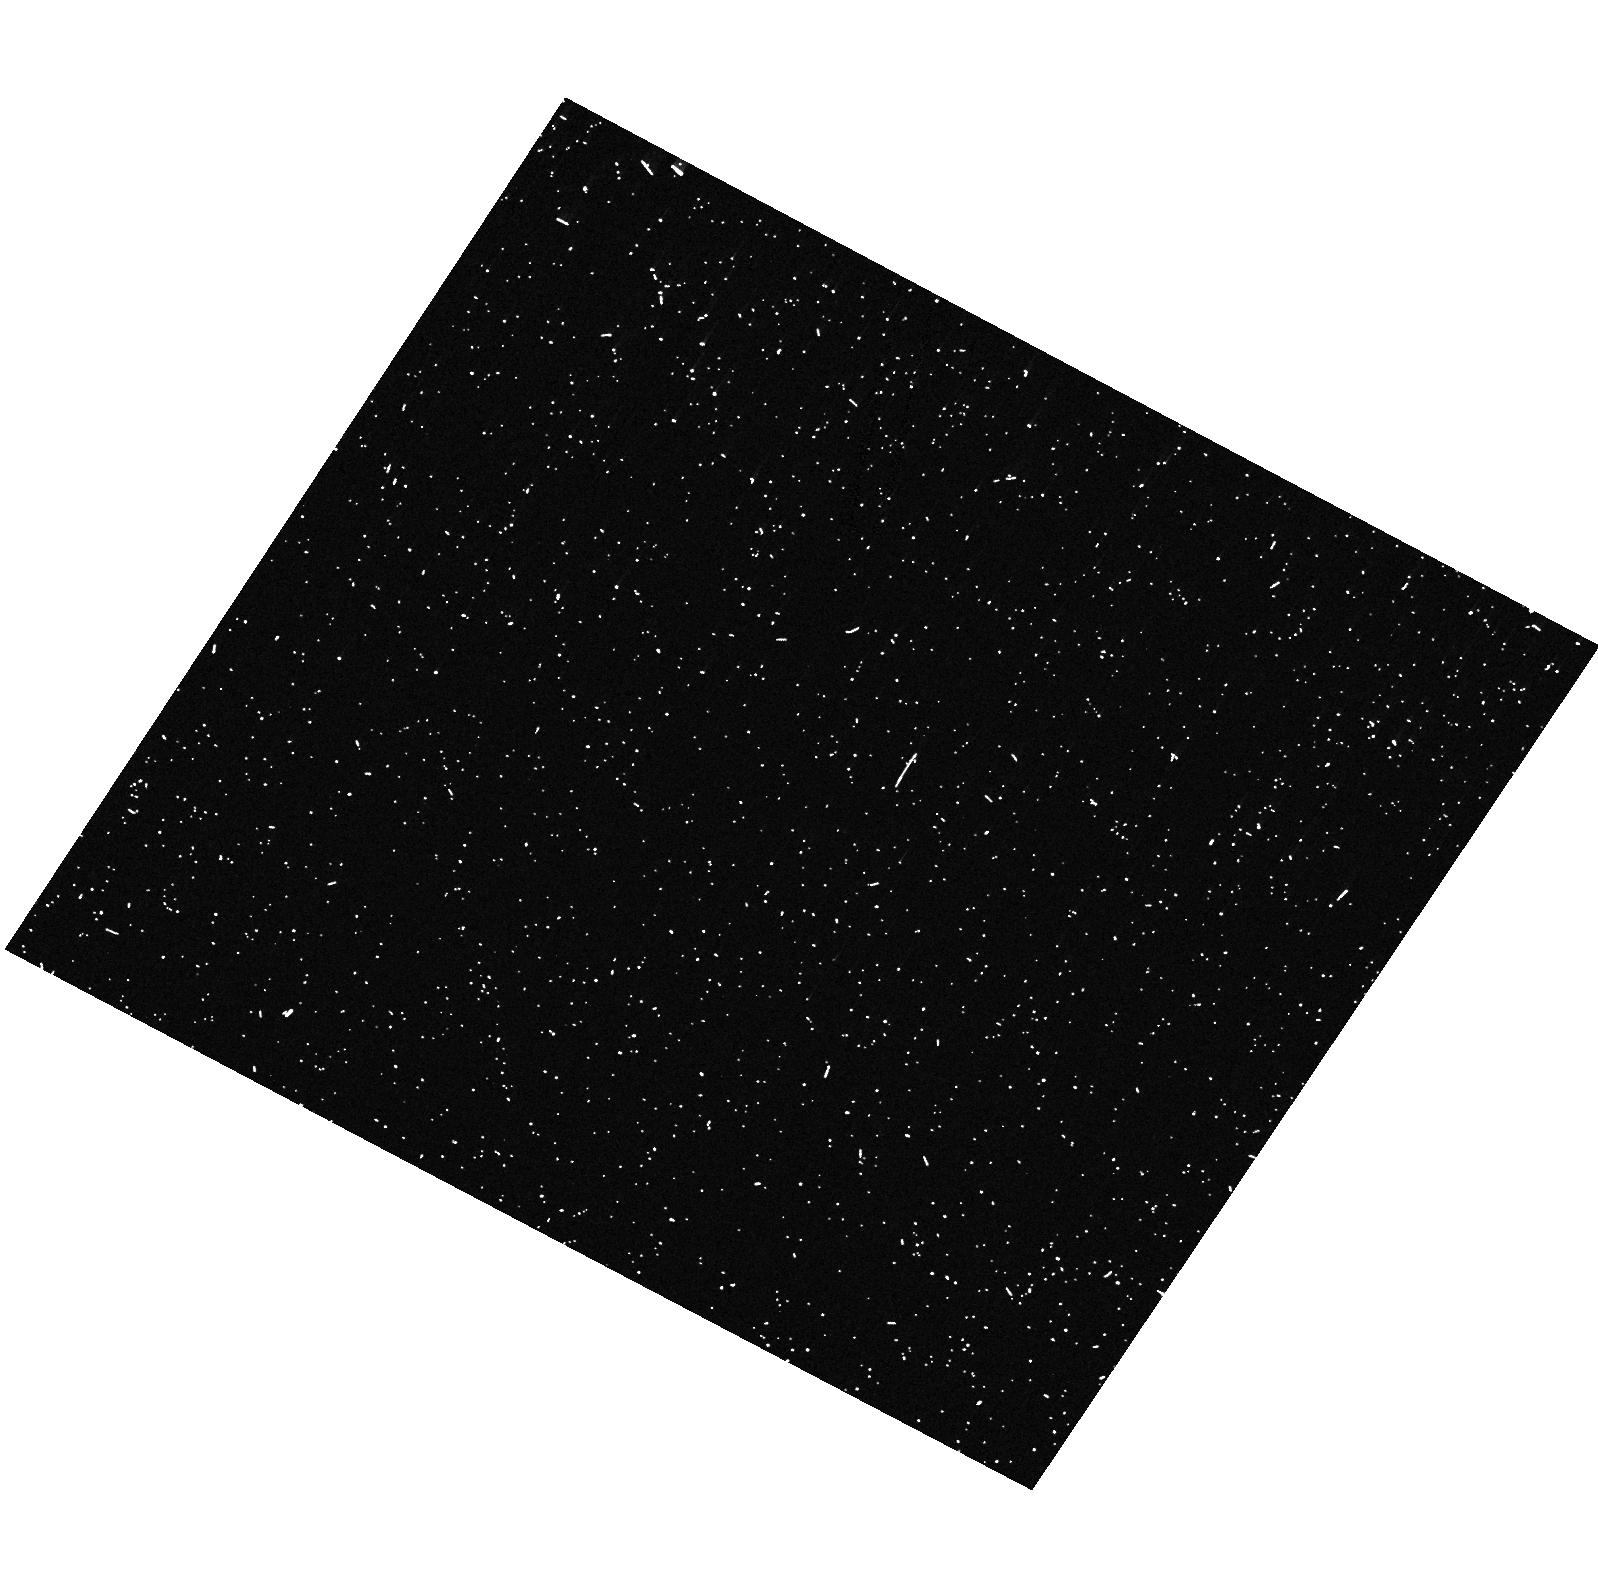
Target: PSRJ0437-4715. Instrument: ACS/HRC. Filter: F330W. Exposure: 6 min. Observation ID: hst_10568_01_acs_hrc_f330w_j9fe01

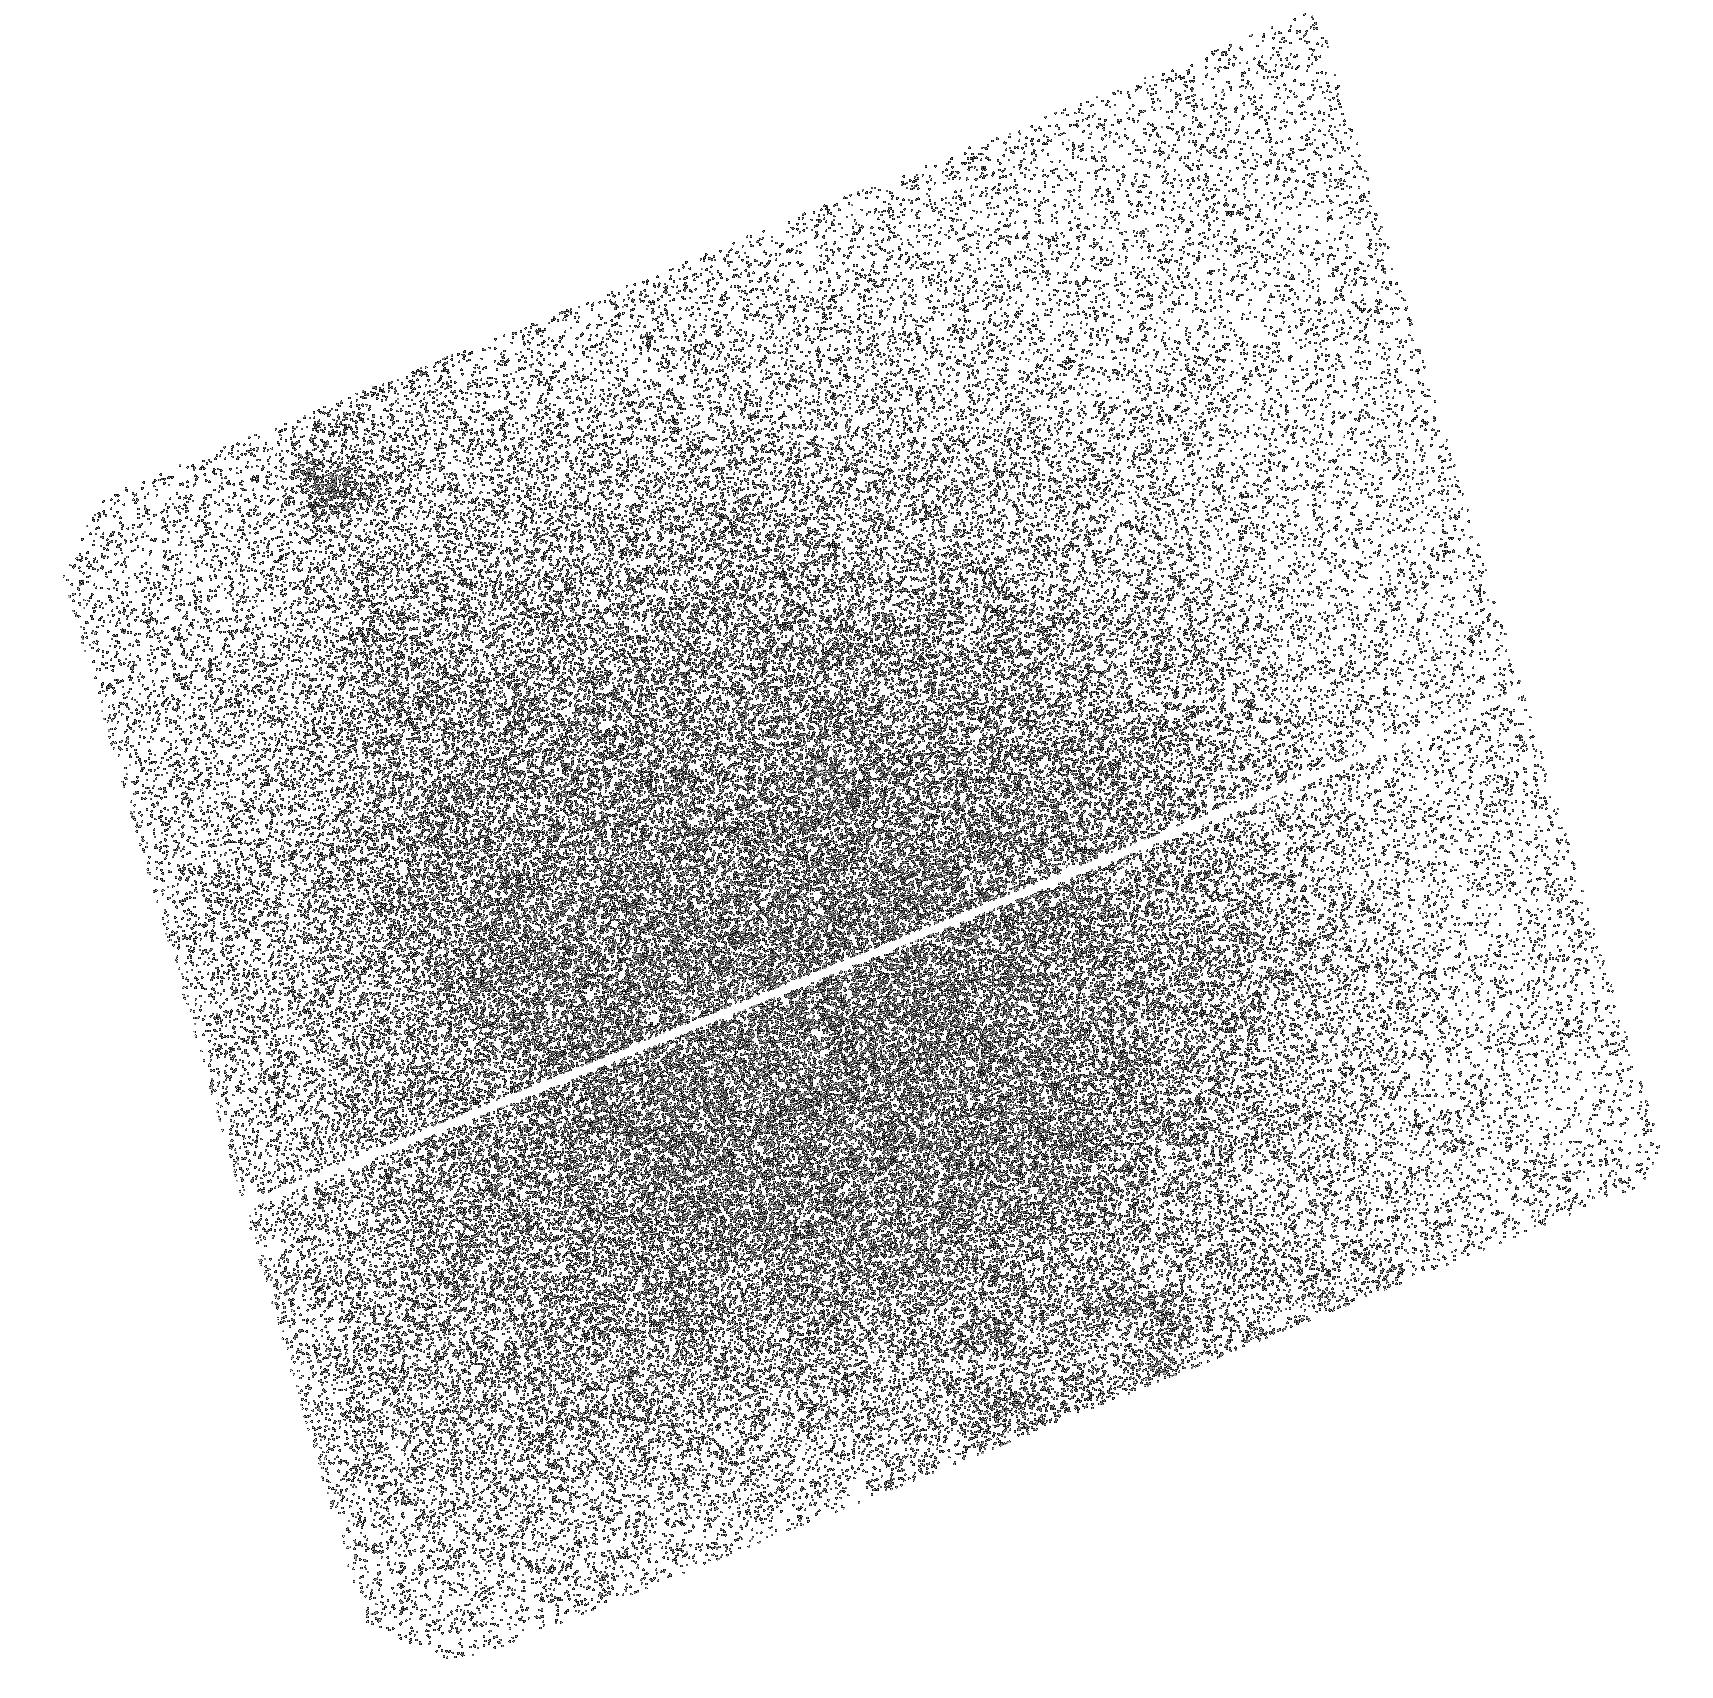
Target: PSRJ0437-4715. Instrument: ACS/SBC. Filter: F140LP. Exposure: 42 min. Observation ID: hst_10568_02_acs_sbc_f140lp_j9fe02

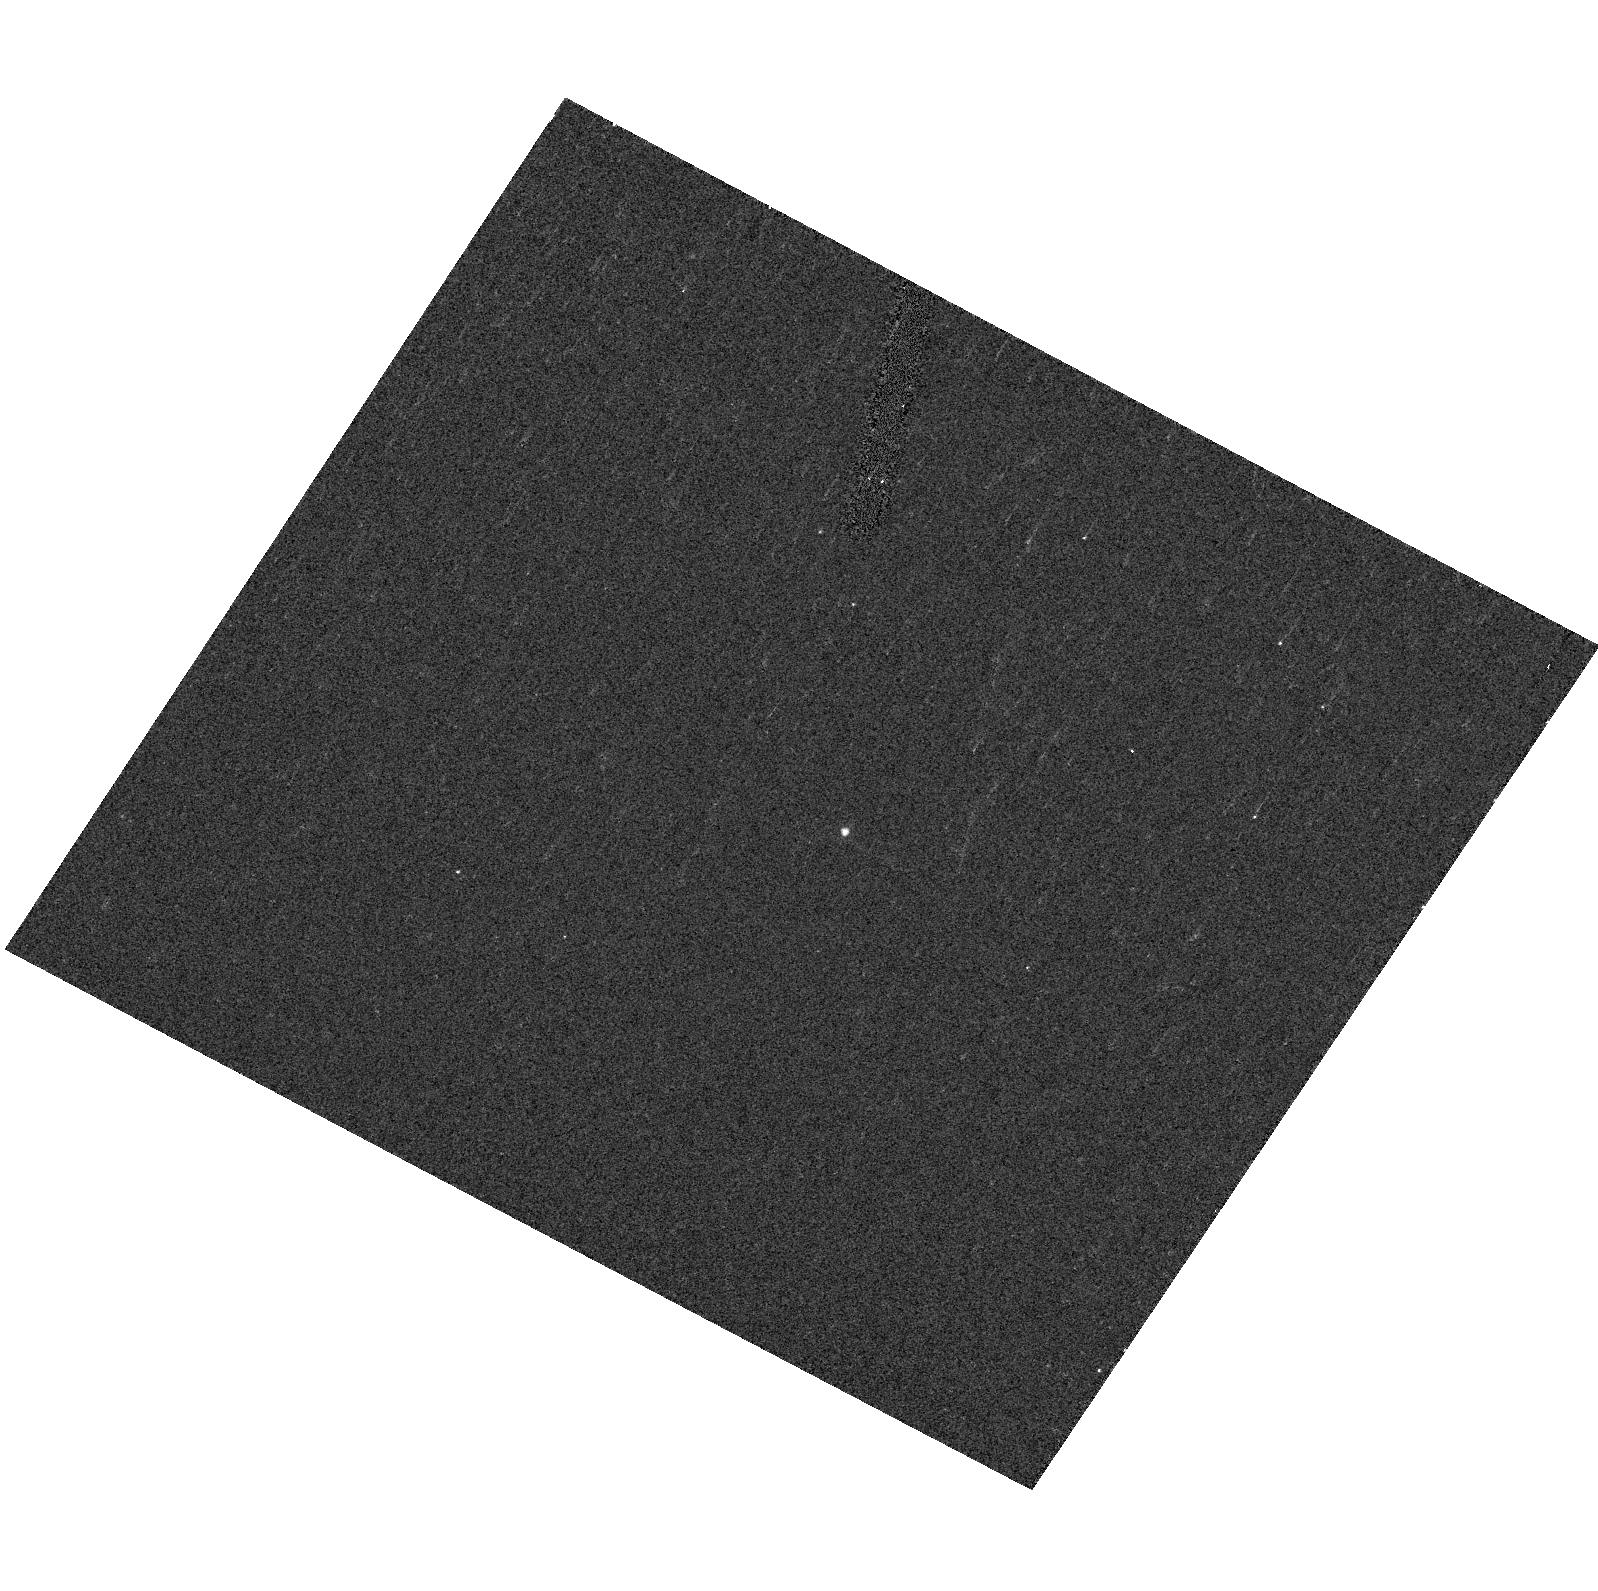
Target: PSRJ0437-4715. Instrument: ACS/HRC. Filter: F555W. Exposure: 3 min. Observation ID: hst_10568_01_acs_hrc_f555w_j9fe01

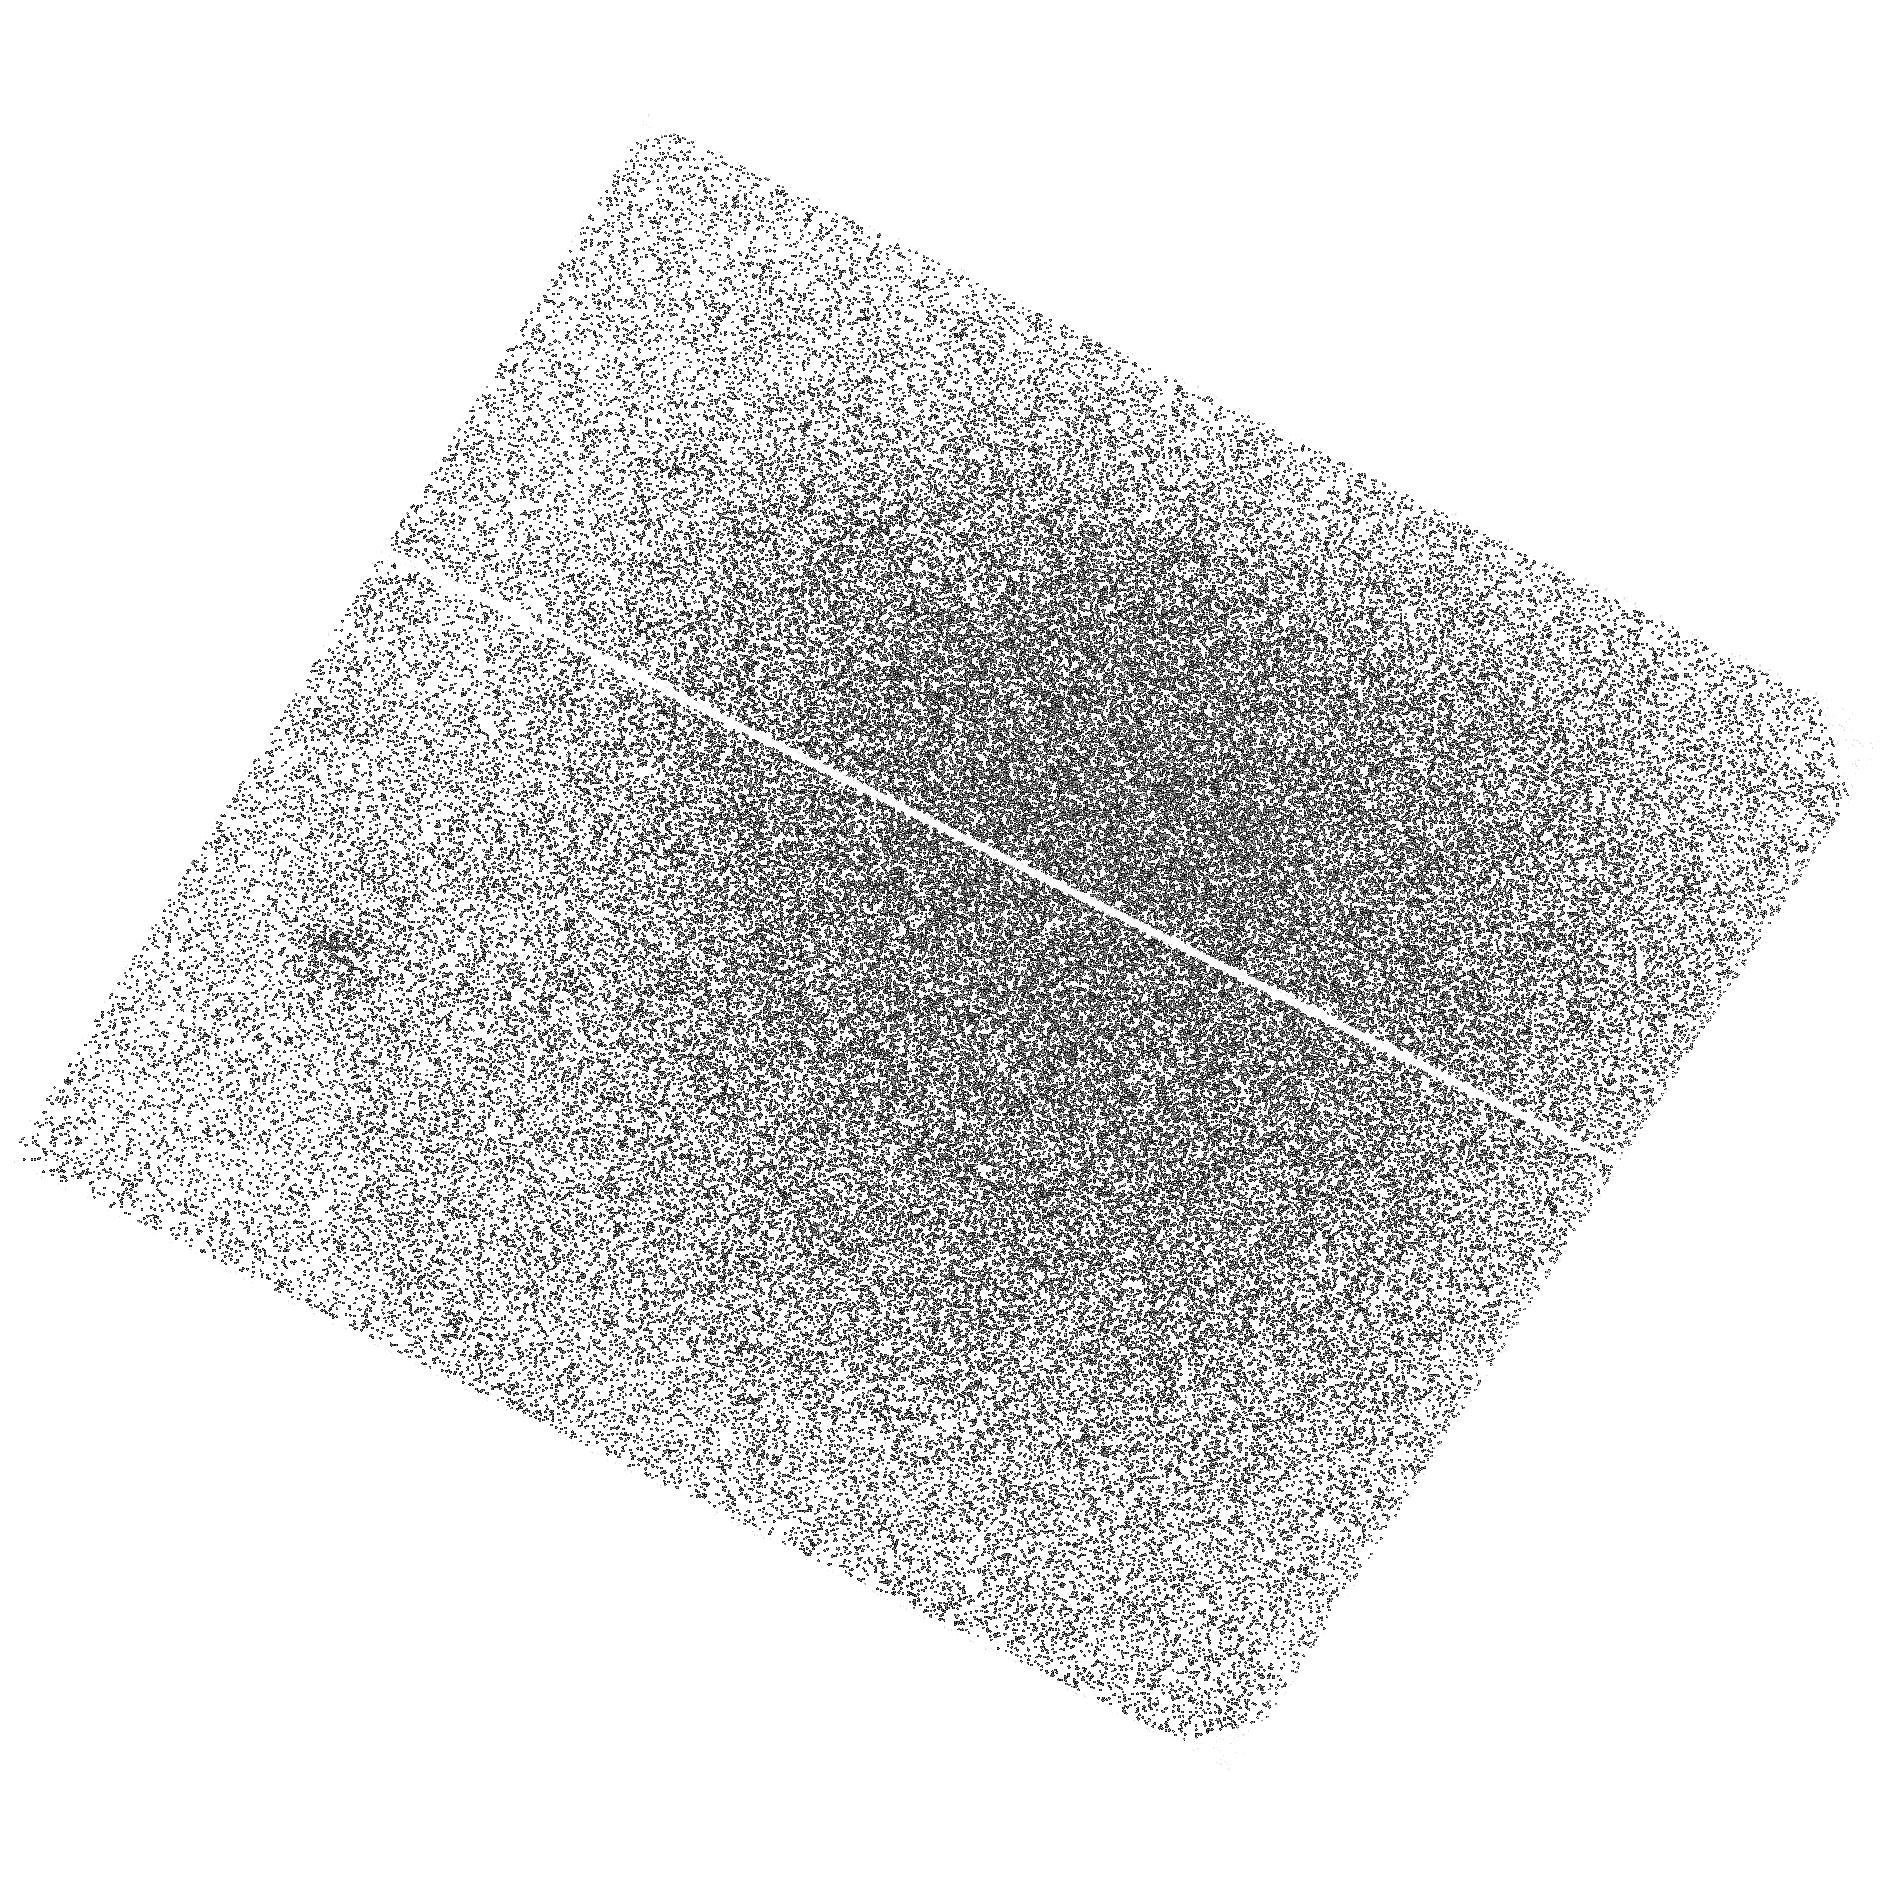
Target: PSRJ0437-4715. Instrument: ACS/SBC. Filter: F140LP. Exposure: 28 min. Observation ID: hst_10568_05_acs_sbc_f140lp_j9fe05

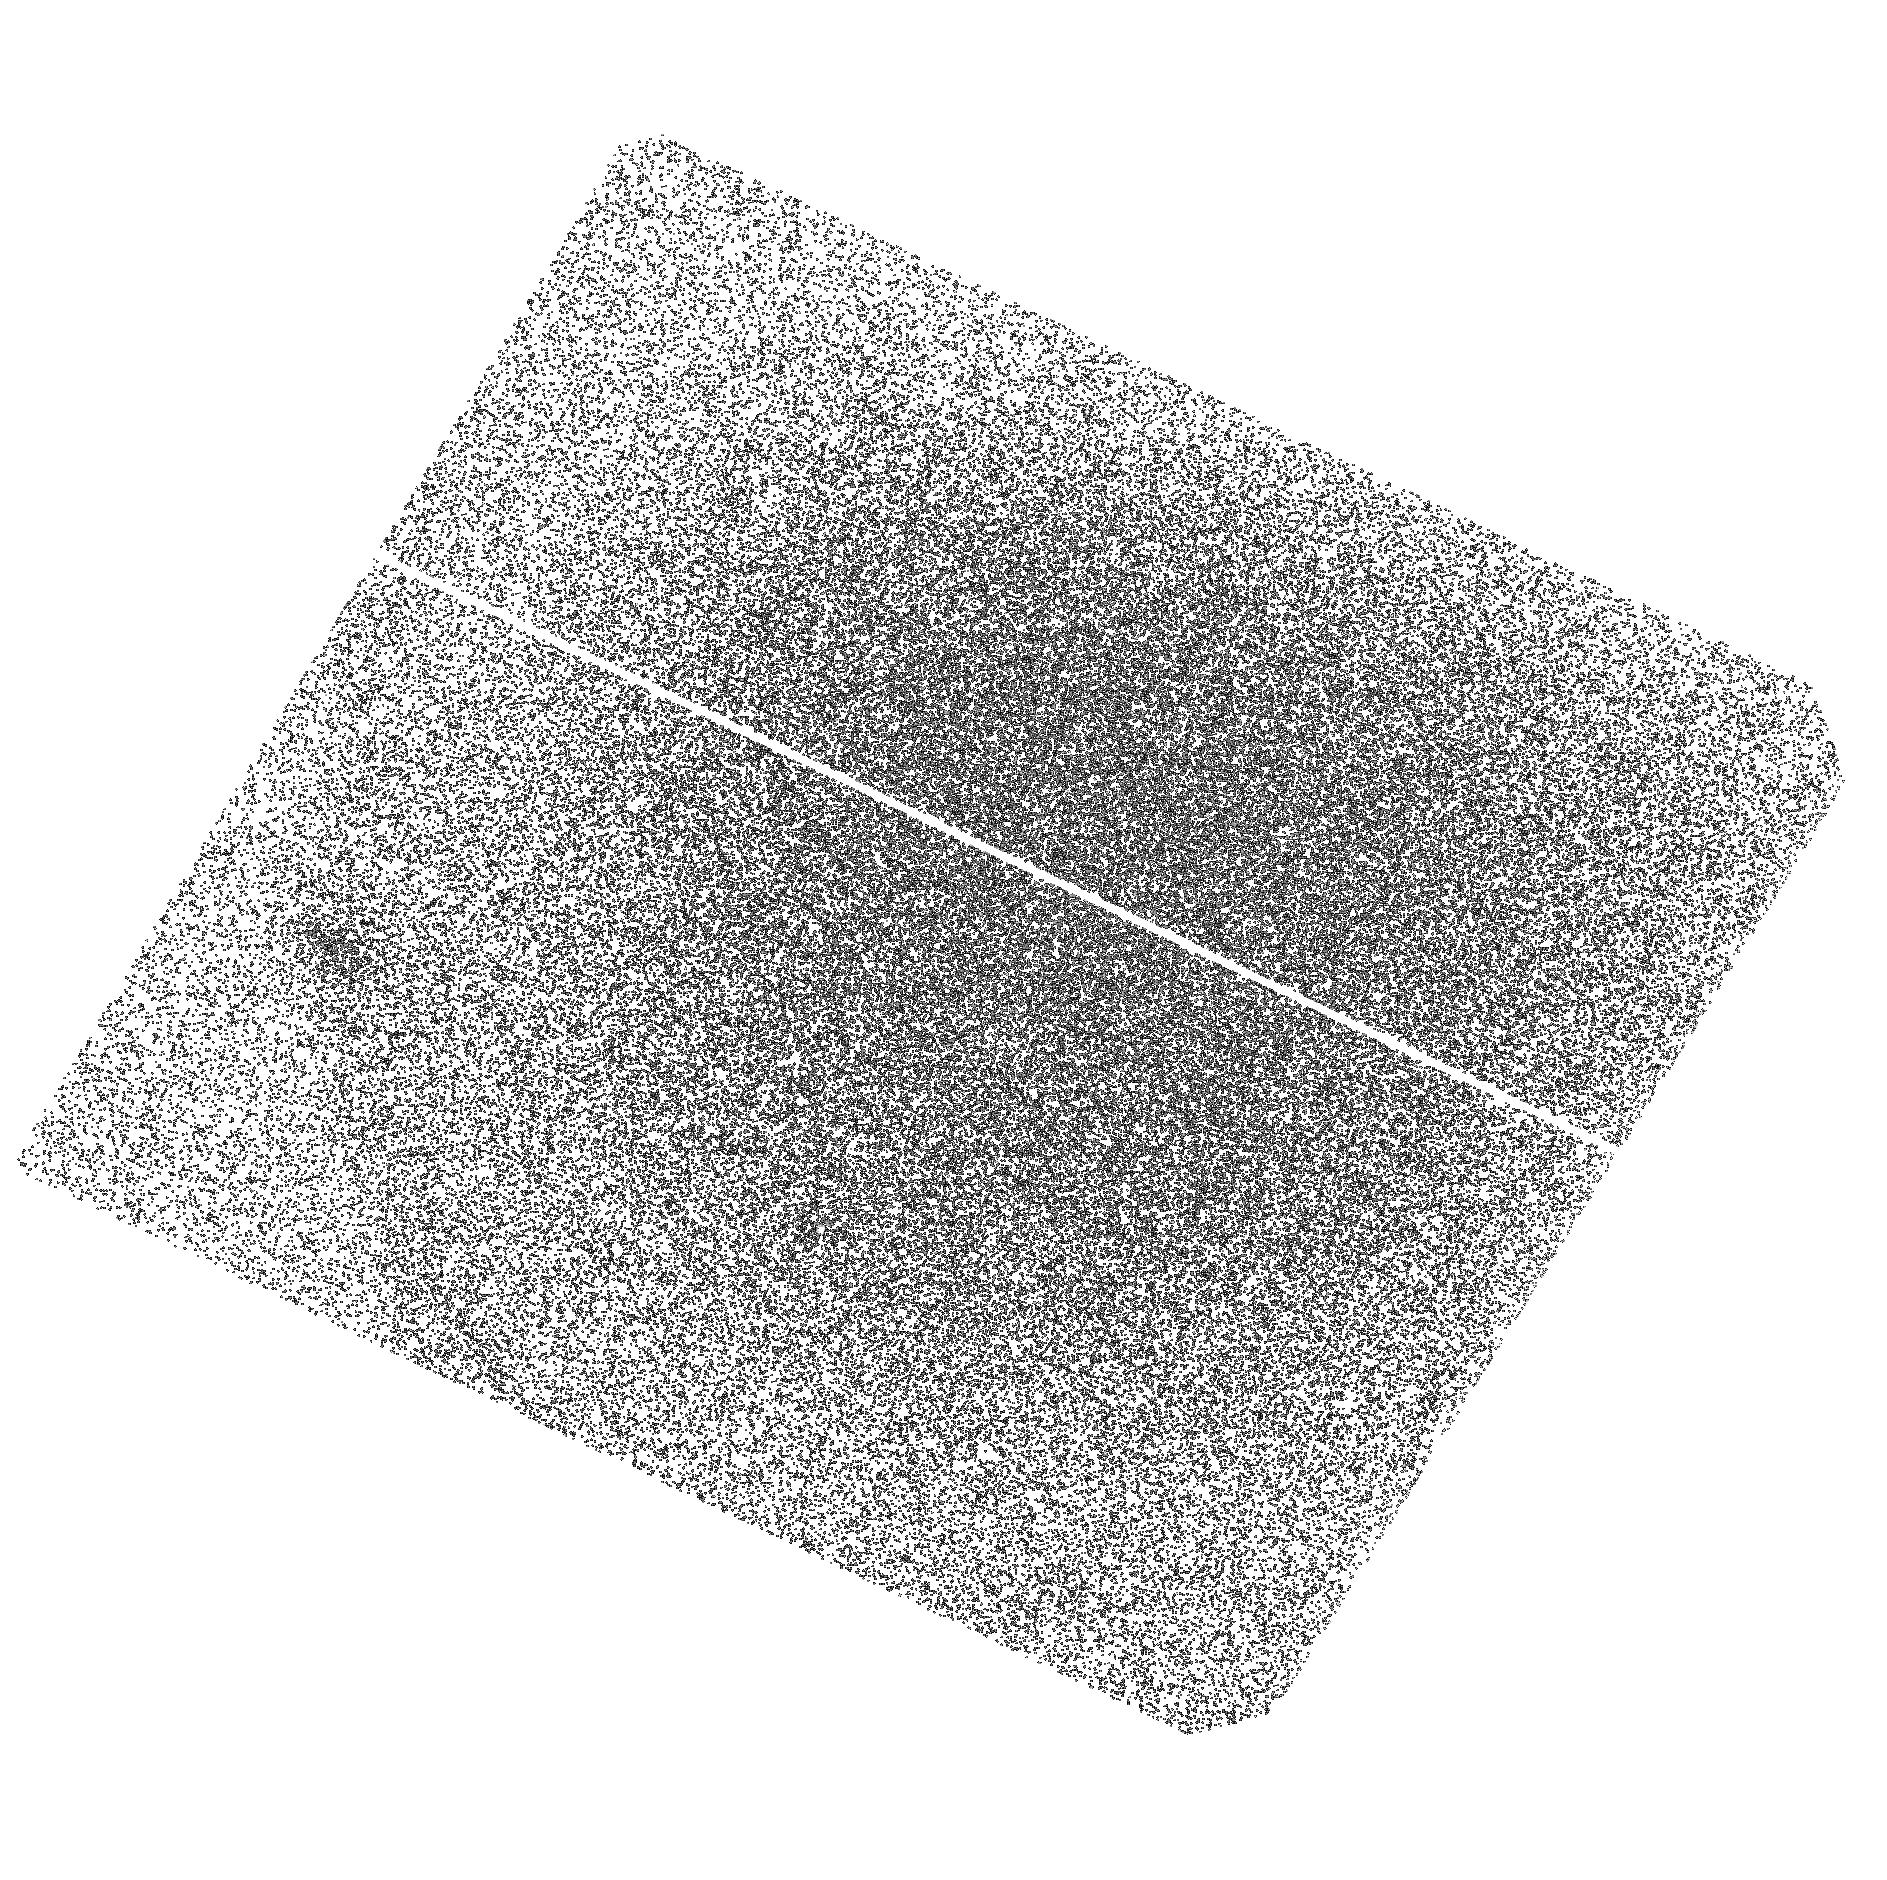
Target: PSRJ0437-4715. Instrument: ACS/SBC. Filter: F140LP. Exposure: 42 min. Observation ID: hst_10568_04_acs_sbc_f140lp_j9fe04

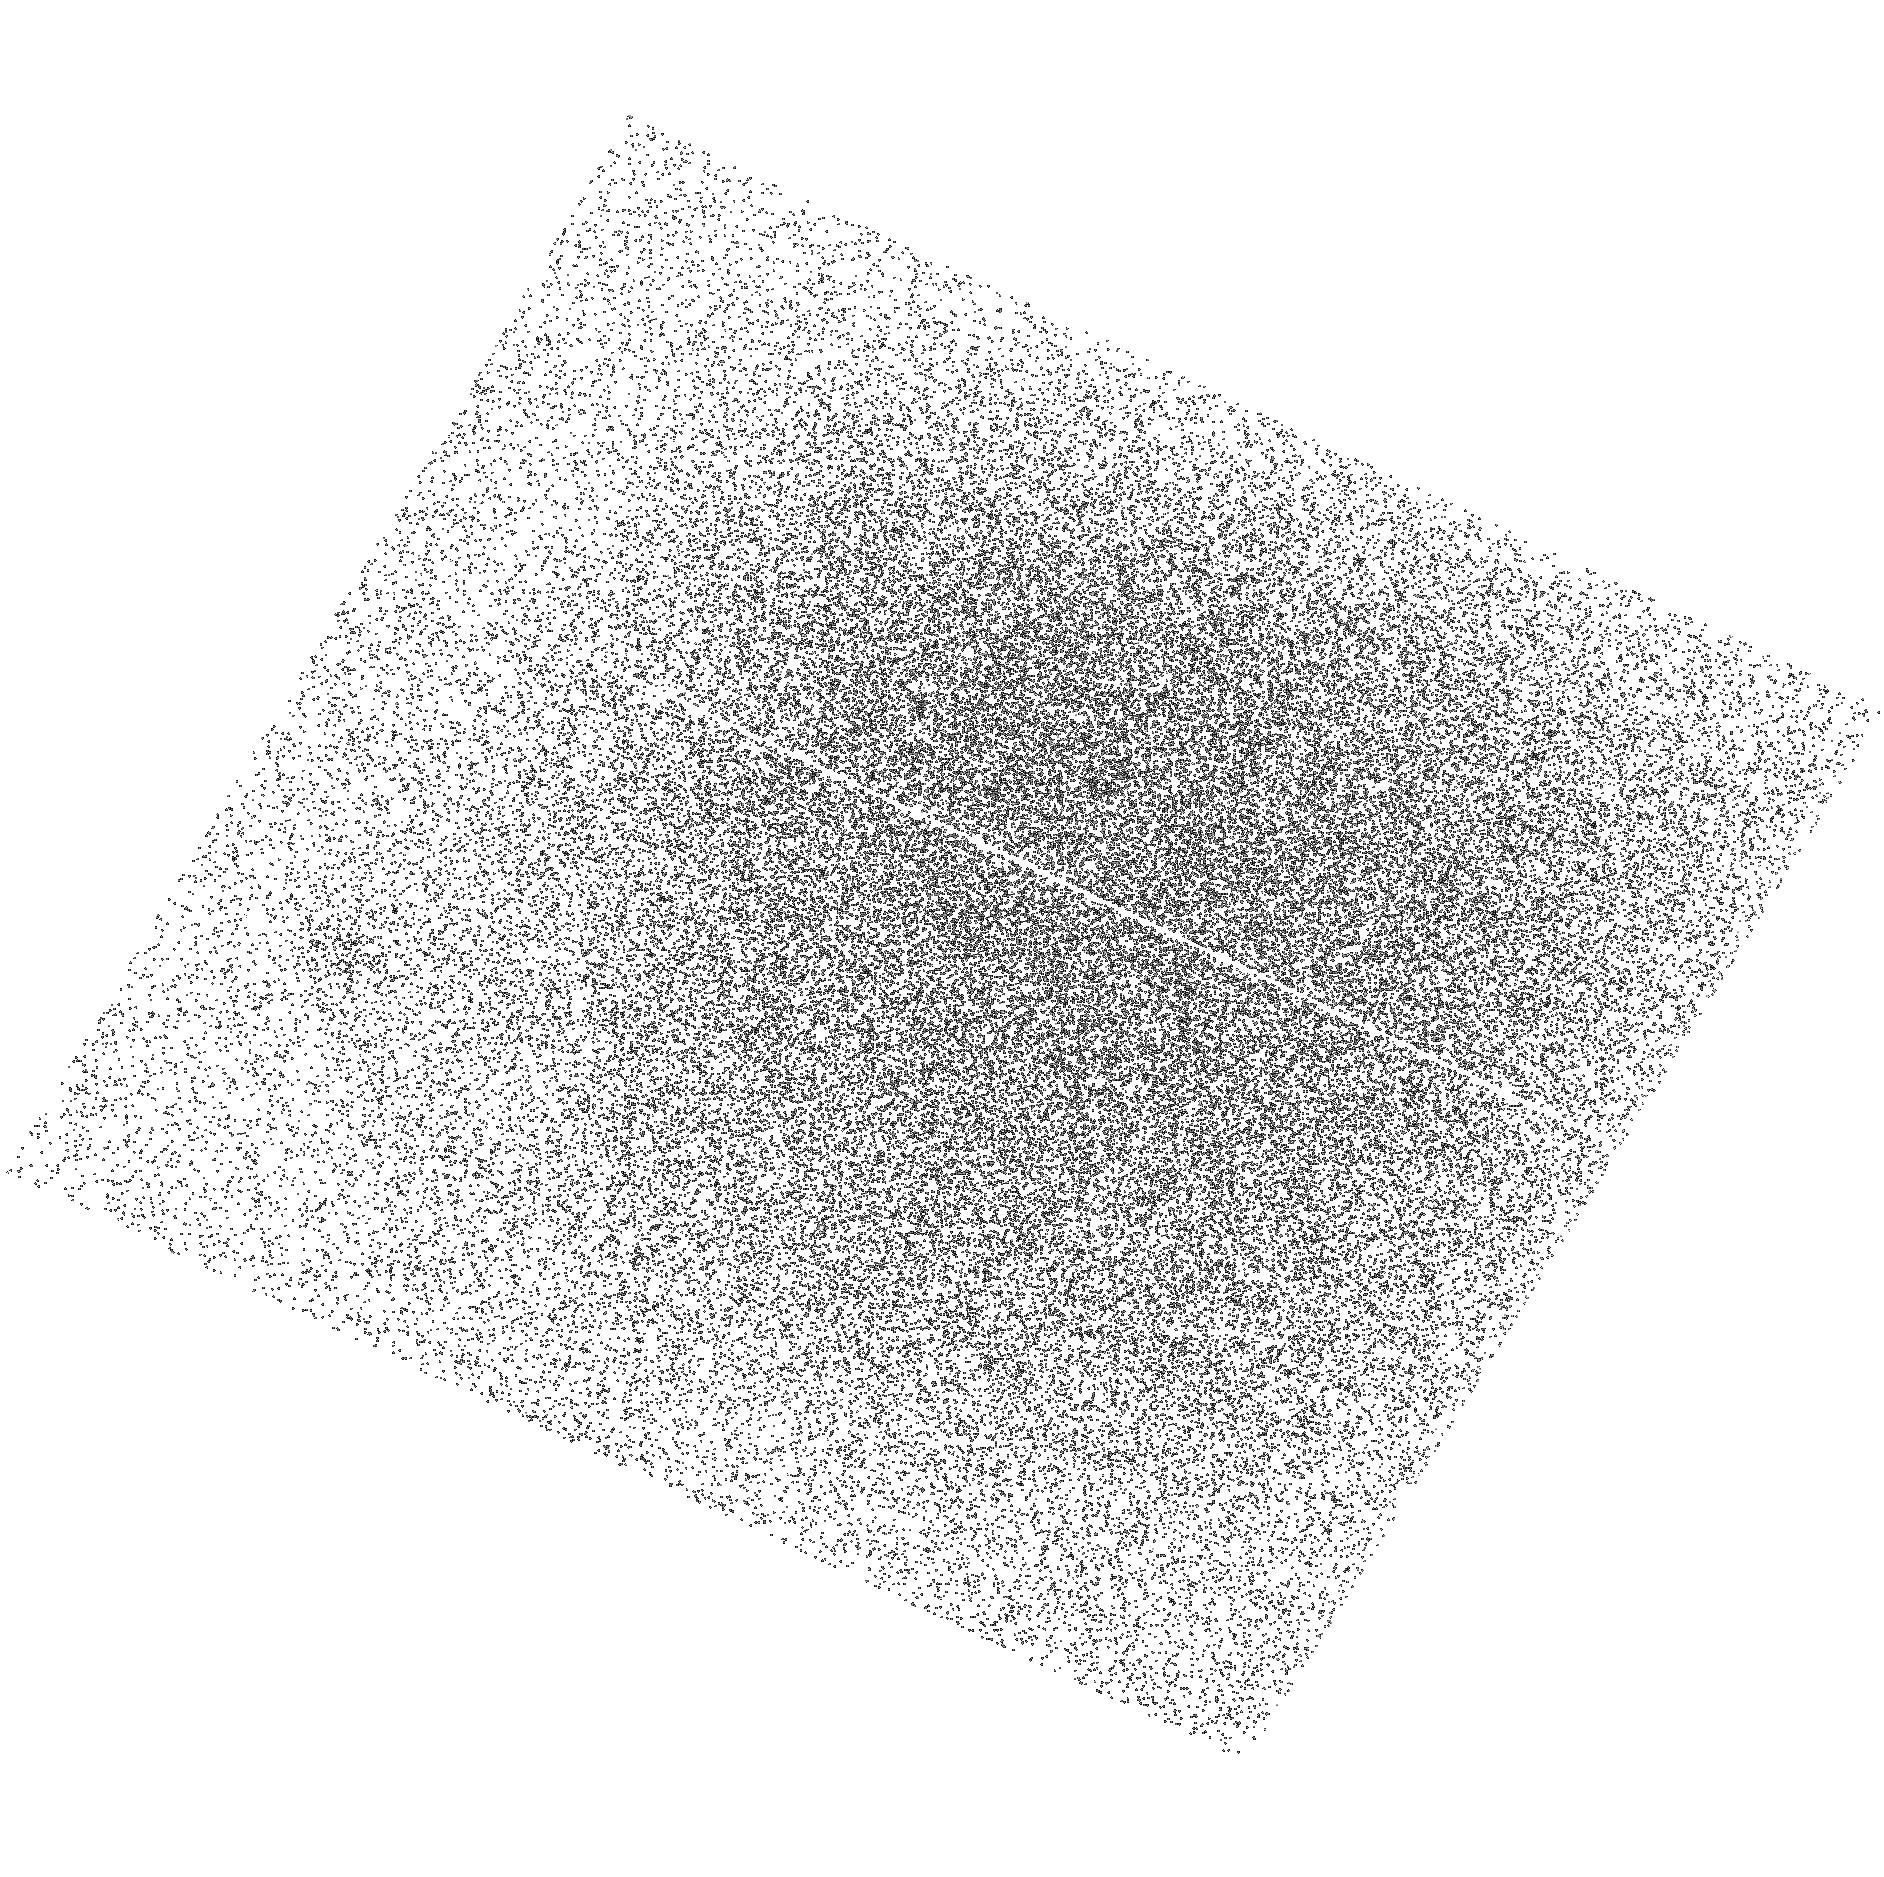
Target: PSRJ0437-4715. Instrument: ACS/SBC. Filter: F140LP. Exposure: 14 min. Observation ID: hst_10568_52_acs_sbc_f140lp_j9fe52

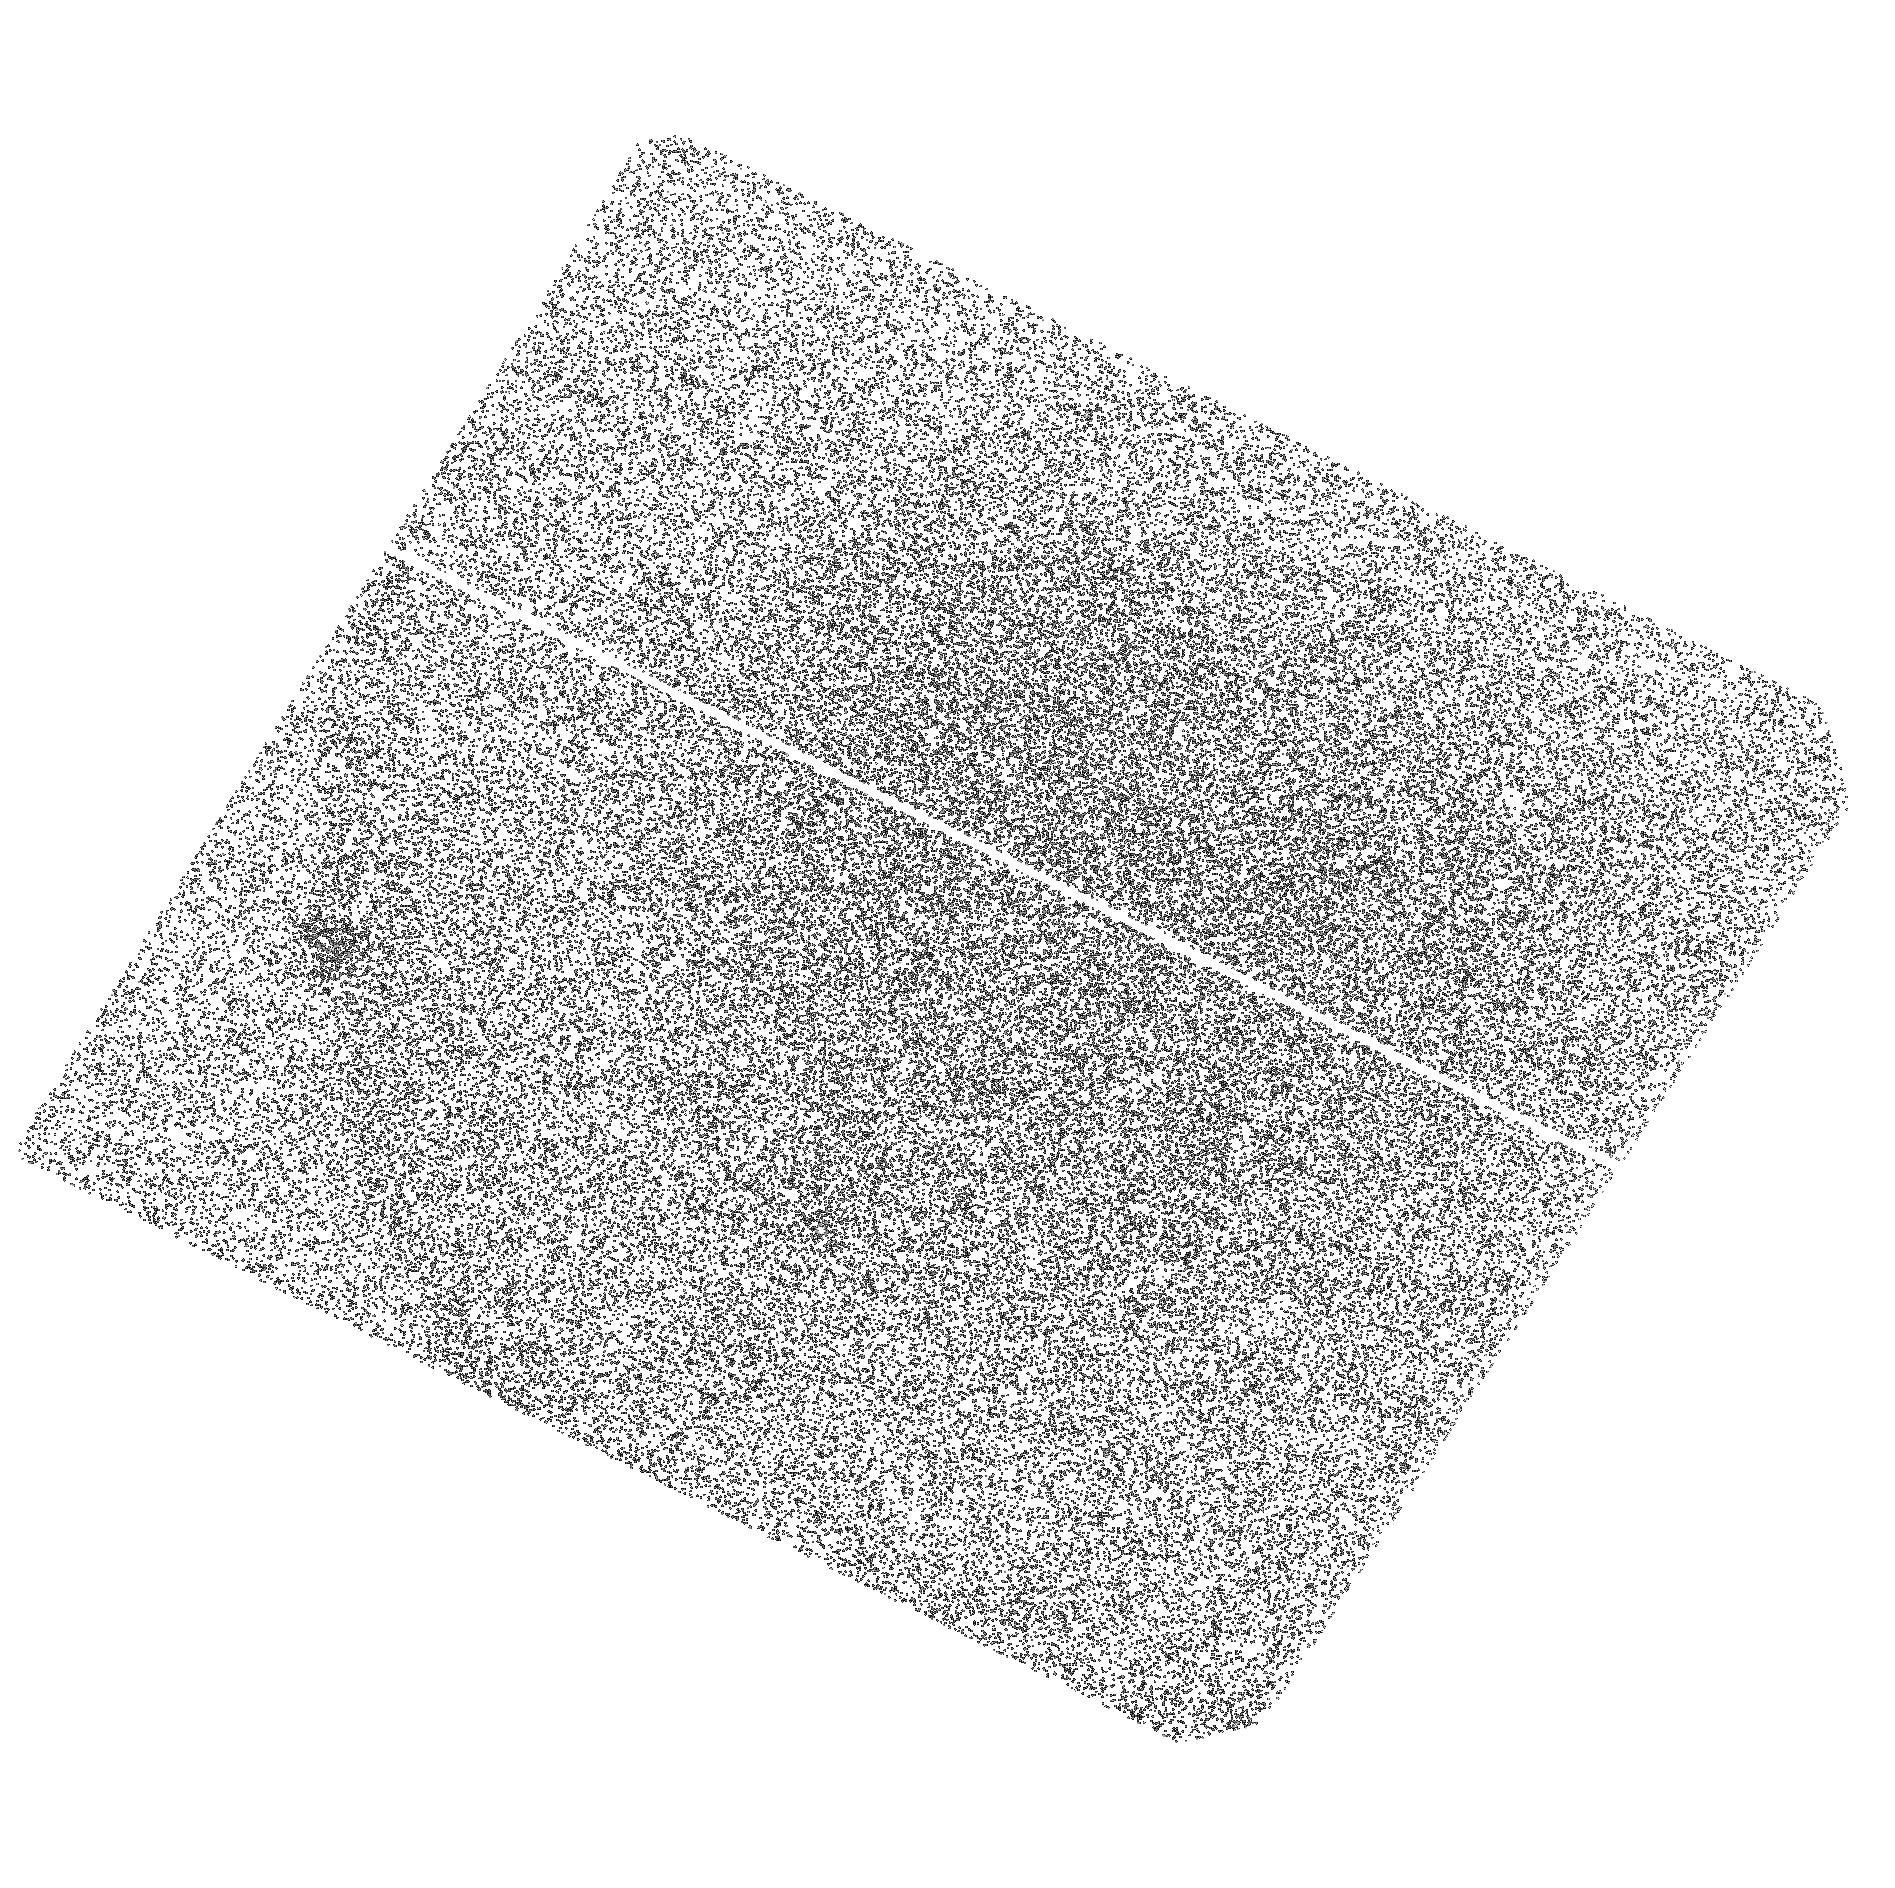
Target: PSRJ0437-4715. Instrument: ACS/SBC. Filter: F140LP. Exposure: 42 min. Observation ID: hst_10568_03_acs_sbc_f140lp_j9fe03

Ultraviolet spectrum of the binary millisecond pulsar J0437-4715 (PI: Kargaltsev, Oleg Y.)

PSR J0437-4715 is the nearest and the brightest millisecond (recycled) pulsar, and the only one detected at near-optical wavelengths. We detected it with the HST STIS/FUV-MAMA detector and found that its FUV spectrum is consistent with being emitted from the neutron star surface with a temperature of about 0.1 MK, surprisingly high for such an old object. We also found evidence of an emission line at 1372 A, tentatively interpreted as a Zeeman component of the hydrogen Ly-alpha line in a magnetic field of 700 MG. Unfortunately, the spectrum was imaged in a region of strong detector background, which strongly hampered the spectral analyses. We propose to re-observe the pulsar with the ACS/SBC in FUV and ACS/HRC in NUV to obtain the spectrum of the pulsar in a broad UV range. The spectral analysis will allow us to measure the temperature of the full neutron star surface and probe the heating mechanisms operating in old neutron stars. Confirmation of the spectral line would lead to a first direct measuremnt of the magnetic field and the radius of a spin-powered neutron star and uniquely constrain the equation of state of superdense matter. The NUV spectrum will also probe the magnetospheric emission and the thermal structure of the cool white dwarf companion.